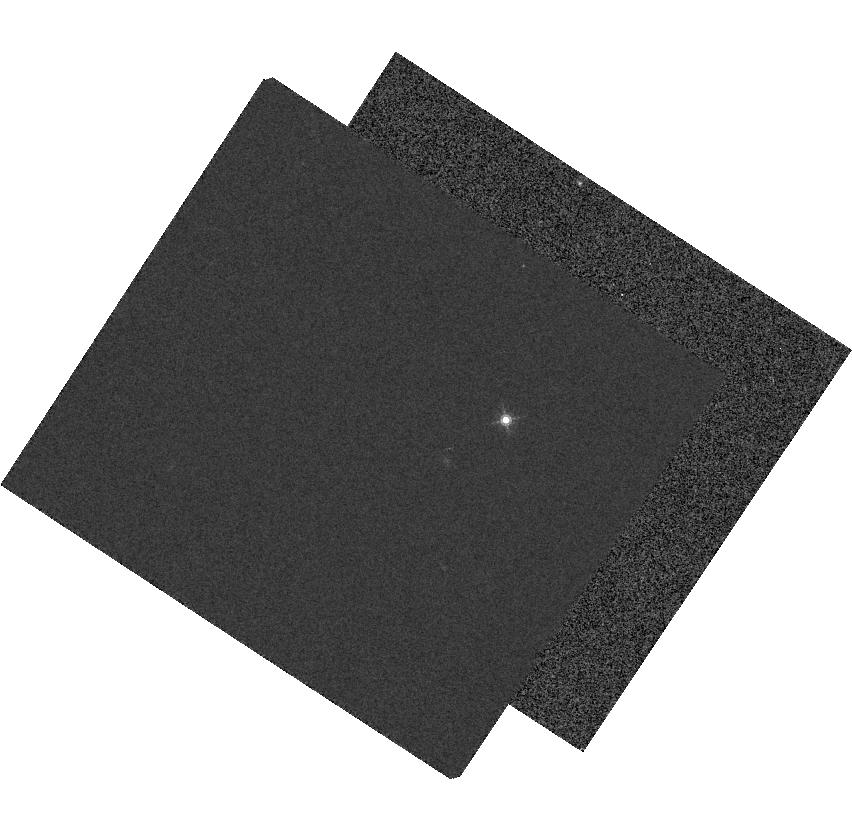
Target: GD-153
Instrument: WFC3/IR
Filter: F153M
Exposure: 3 min
Observation ID: hst_12341_01_wfc3_ir_f153m_ibod01

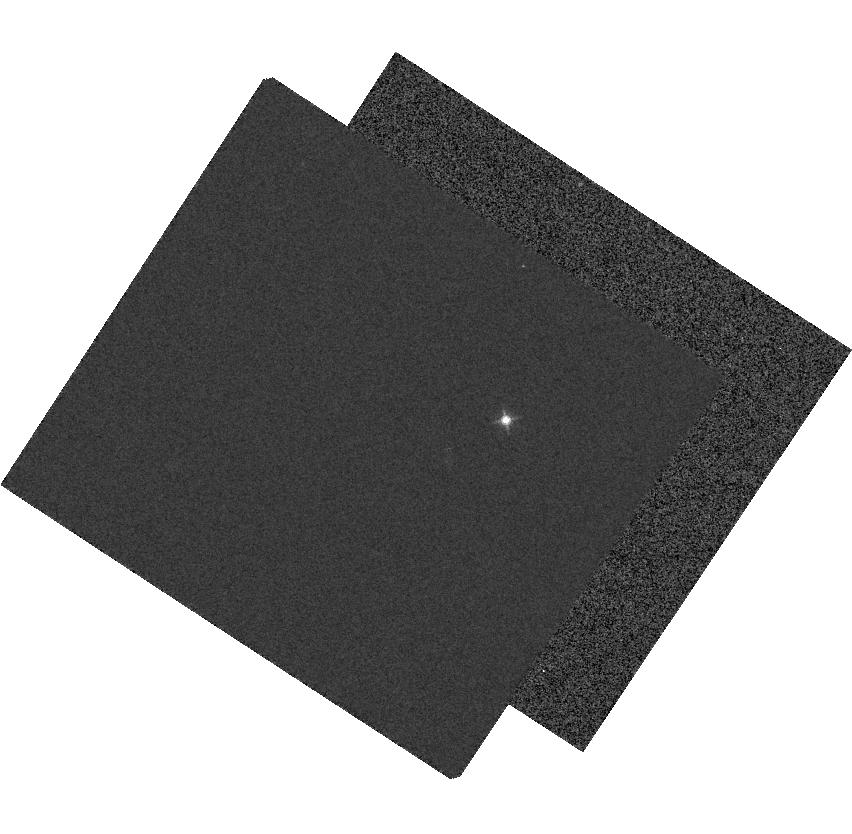
Target: GD-153
Instrument: WFC3/IR
Filter: F127M
Exposure: 2 min
Observation ID: hst_12341_01_wfc3_ir_f127m_ibod01

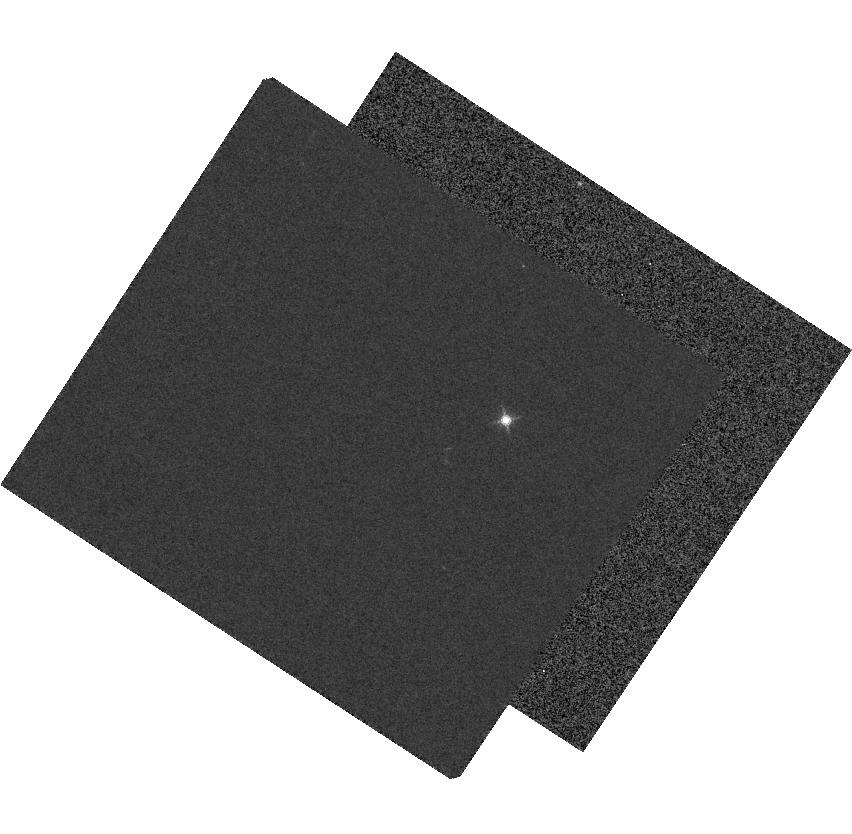
Target: GD-153
Instrument: WFC3/IR
Filter: F139M
Exposure: 3 min
Observation ID: hst_12341_01_wfc3_ir_f139m_ibod01

IR Blob Photometry Test (PI: Viana, Alex)

The WFC3 IR blobs are absorption regions caused by an unknown contaminant on the Chanel Select Mechanism (CSM). In ISR WFC 2010-06 the blob absorption is shown to have a mean difference of 4% between F125W and F160W. The goal of this proposal is to more completely measure the wavelength dependence of the blob absorption. This is done by performing photometry on the HST standard star GD-153 when it is placed on a blob in 4 different filters.